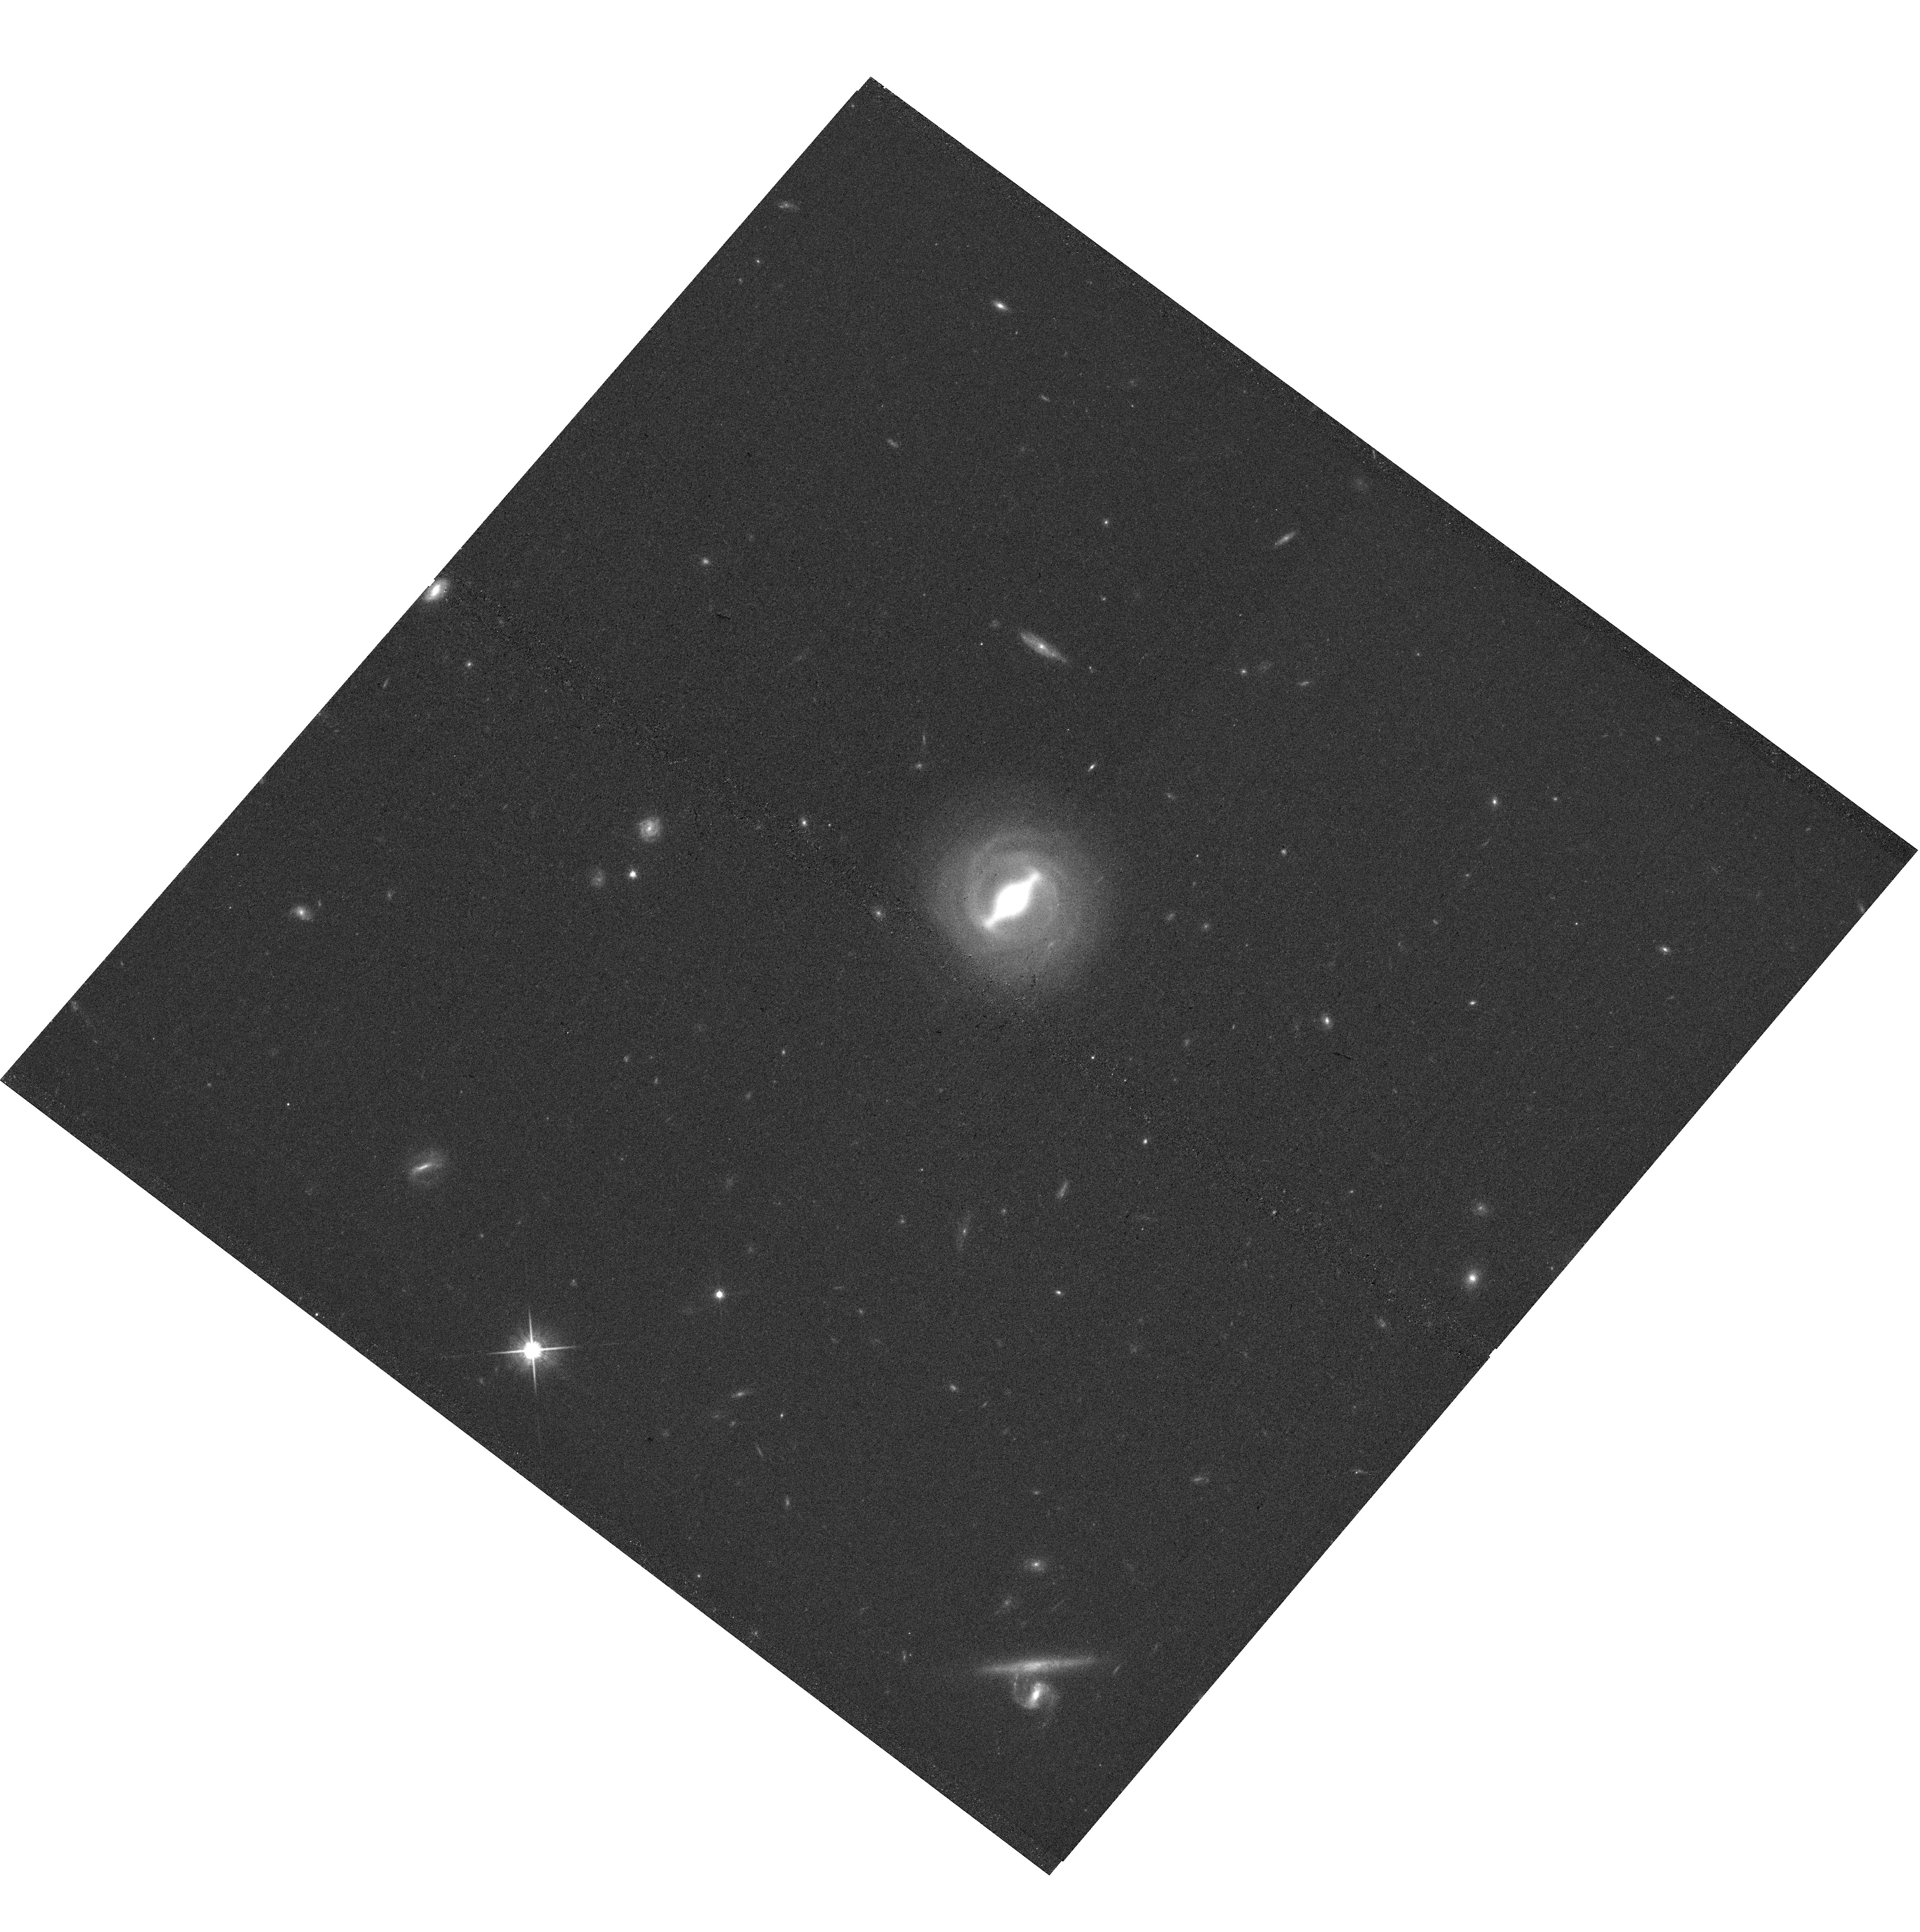
Target: L42
Instrument: WFC3/UVIS
Filter: F814W
Exposure: 16 min
Observation ID: hst_15215_55_wfc3_uvis_f814w_idh255

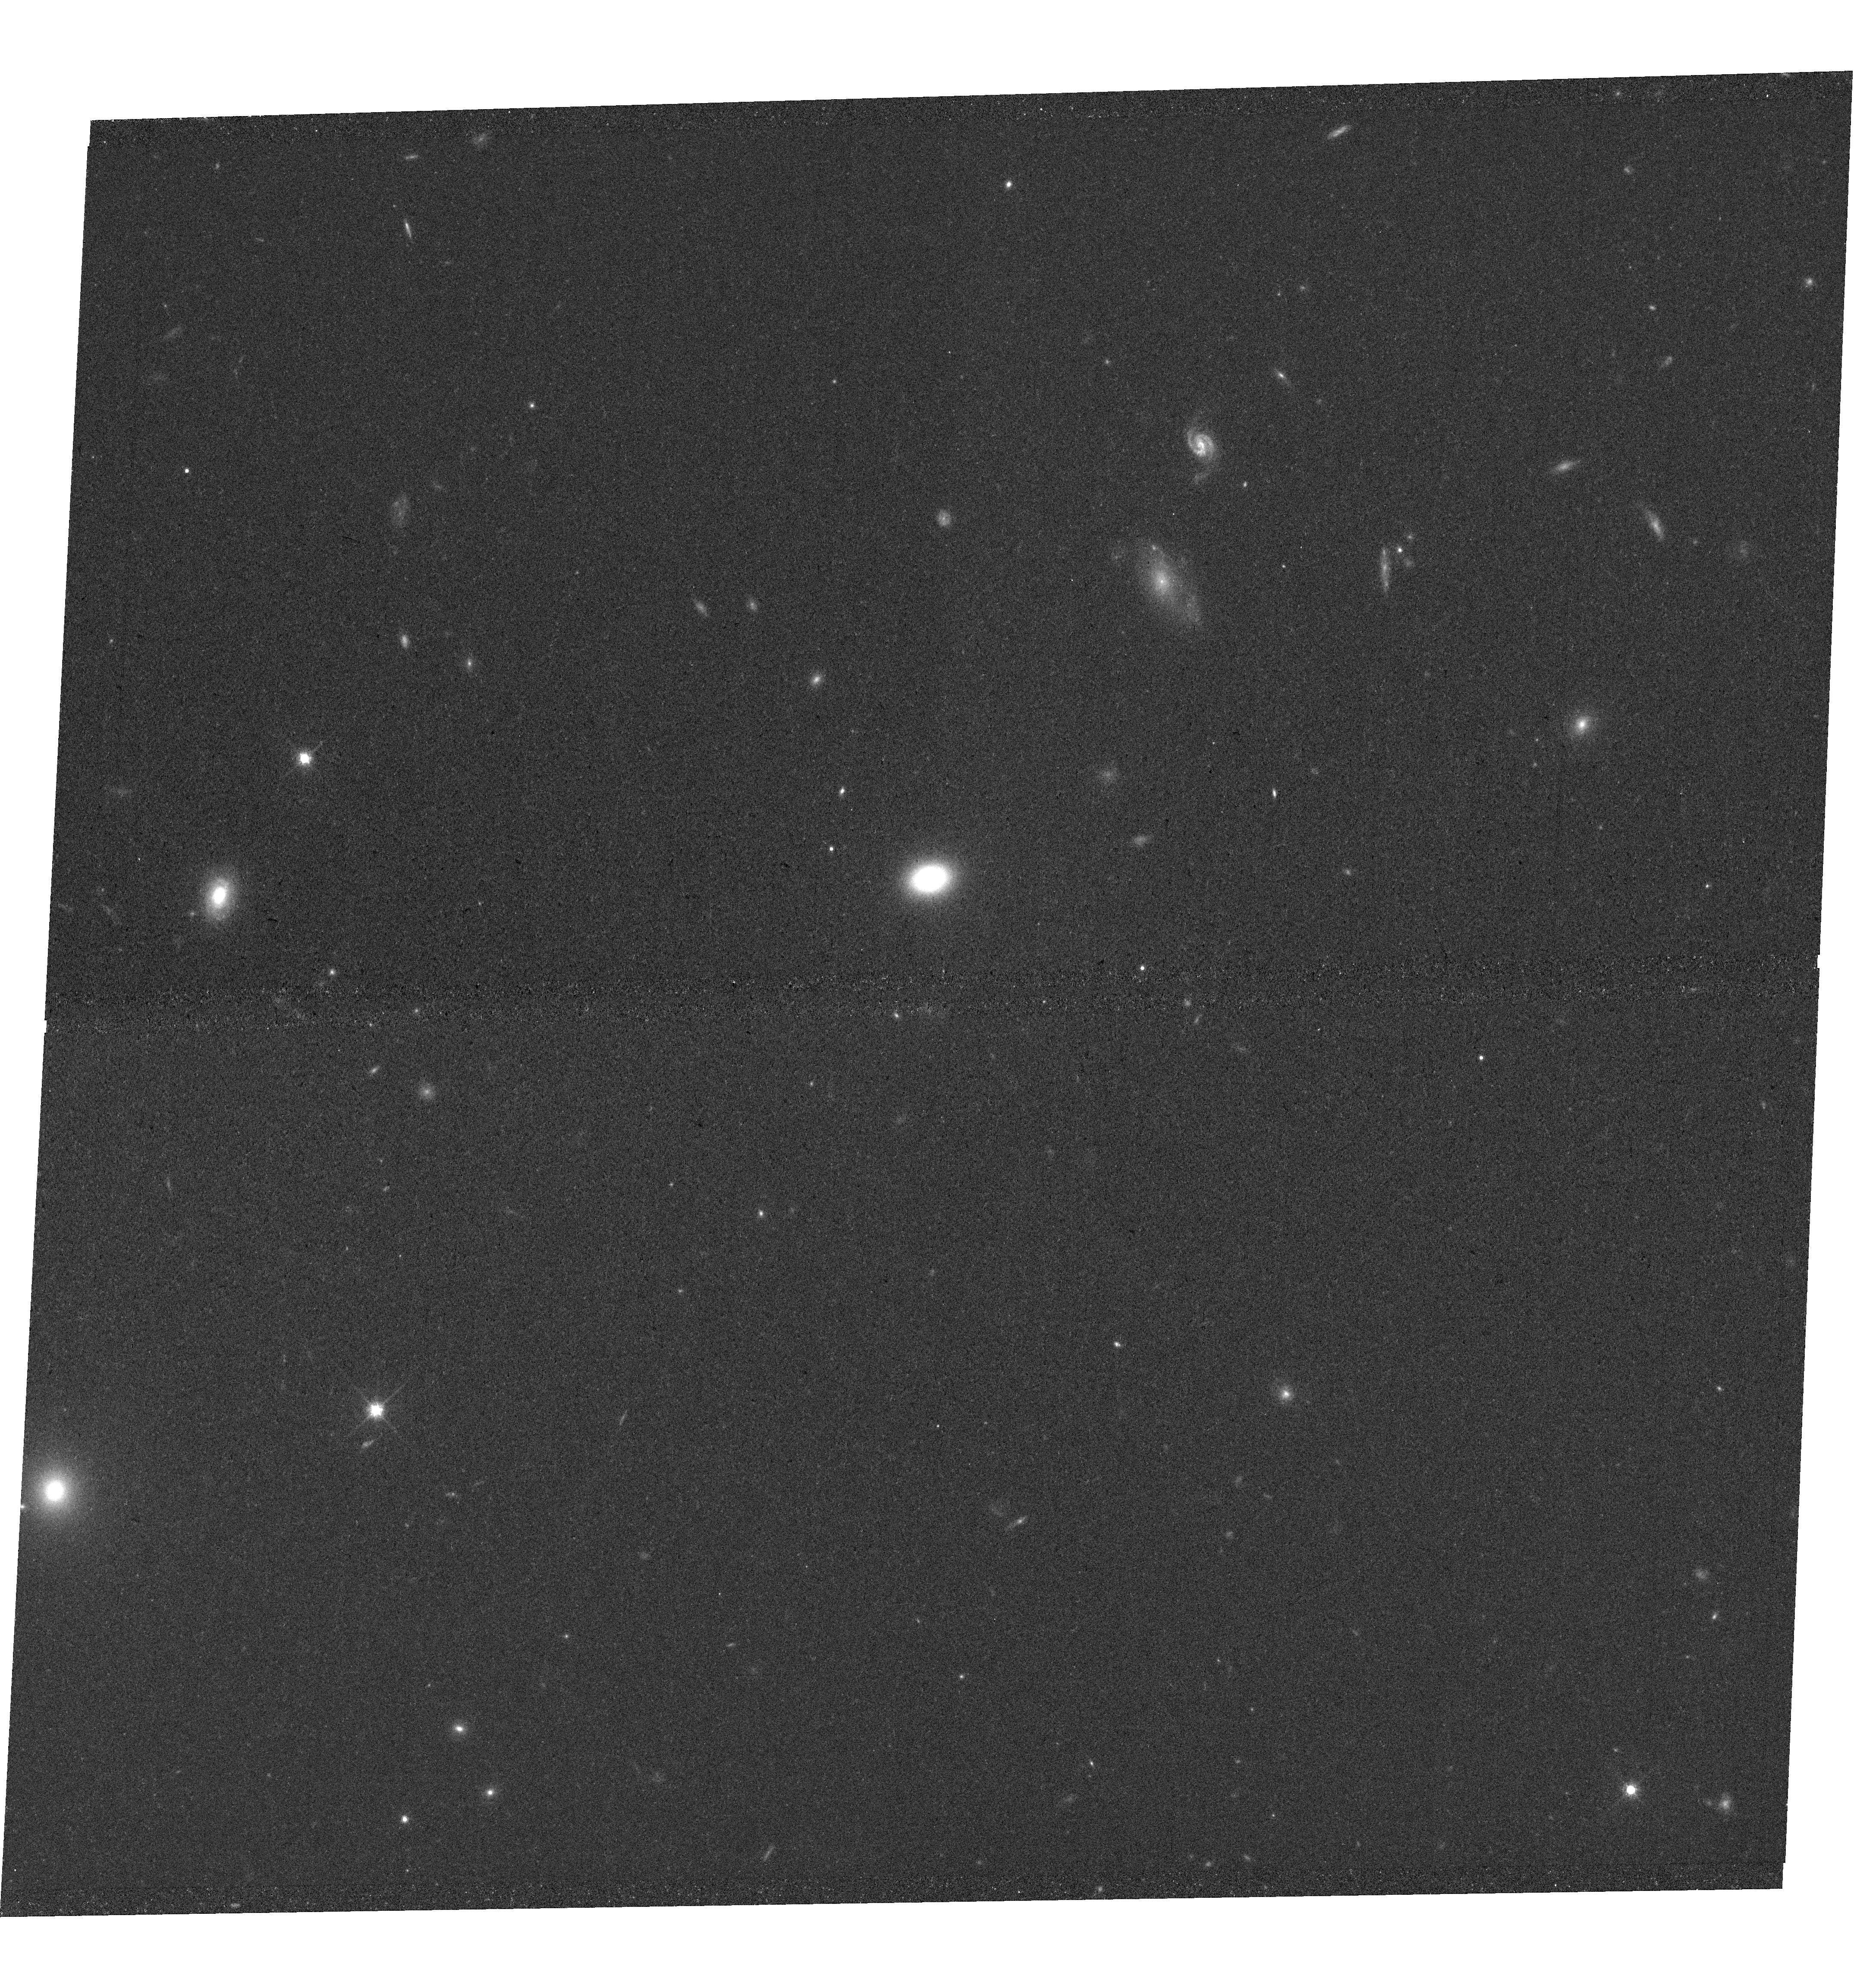
Target: L39
Instrument: WFC3/UVIS
Filter: F814W
Exposure: 17 min
Observation ID: hst_15215_72_wfc3_uvis_f814w_idh272

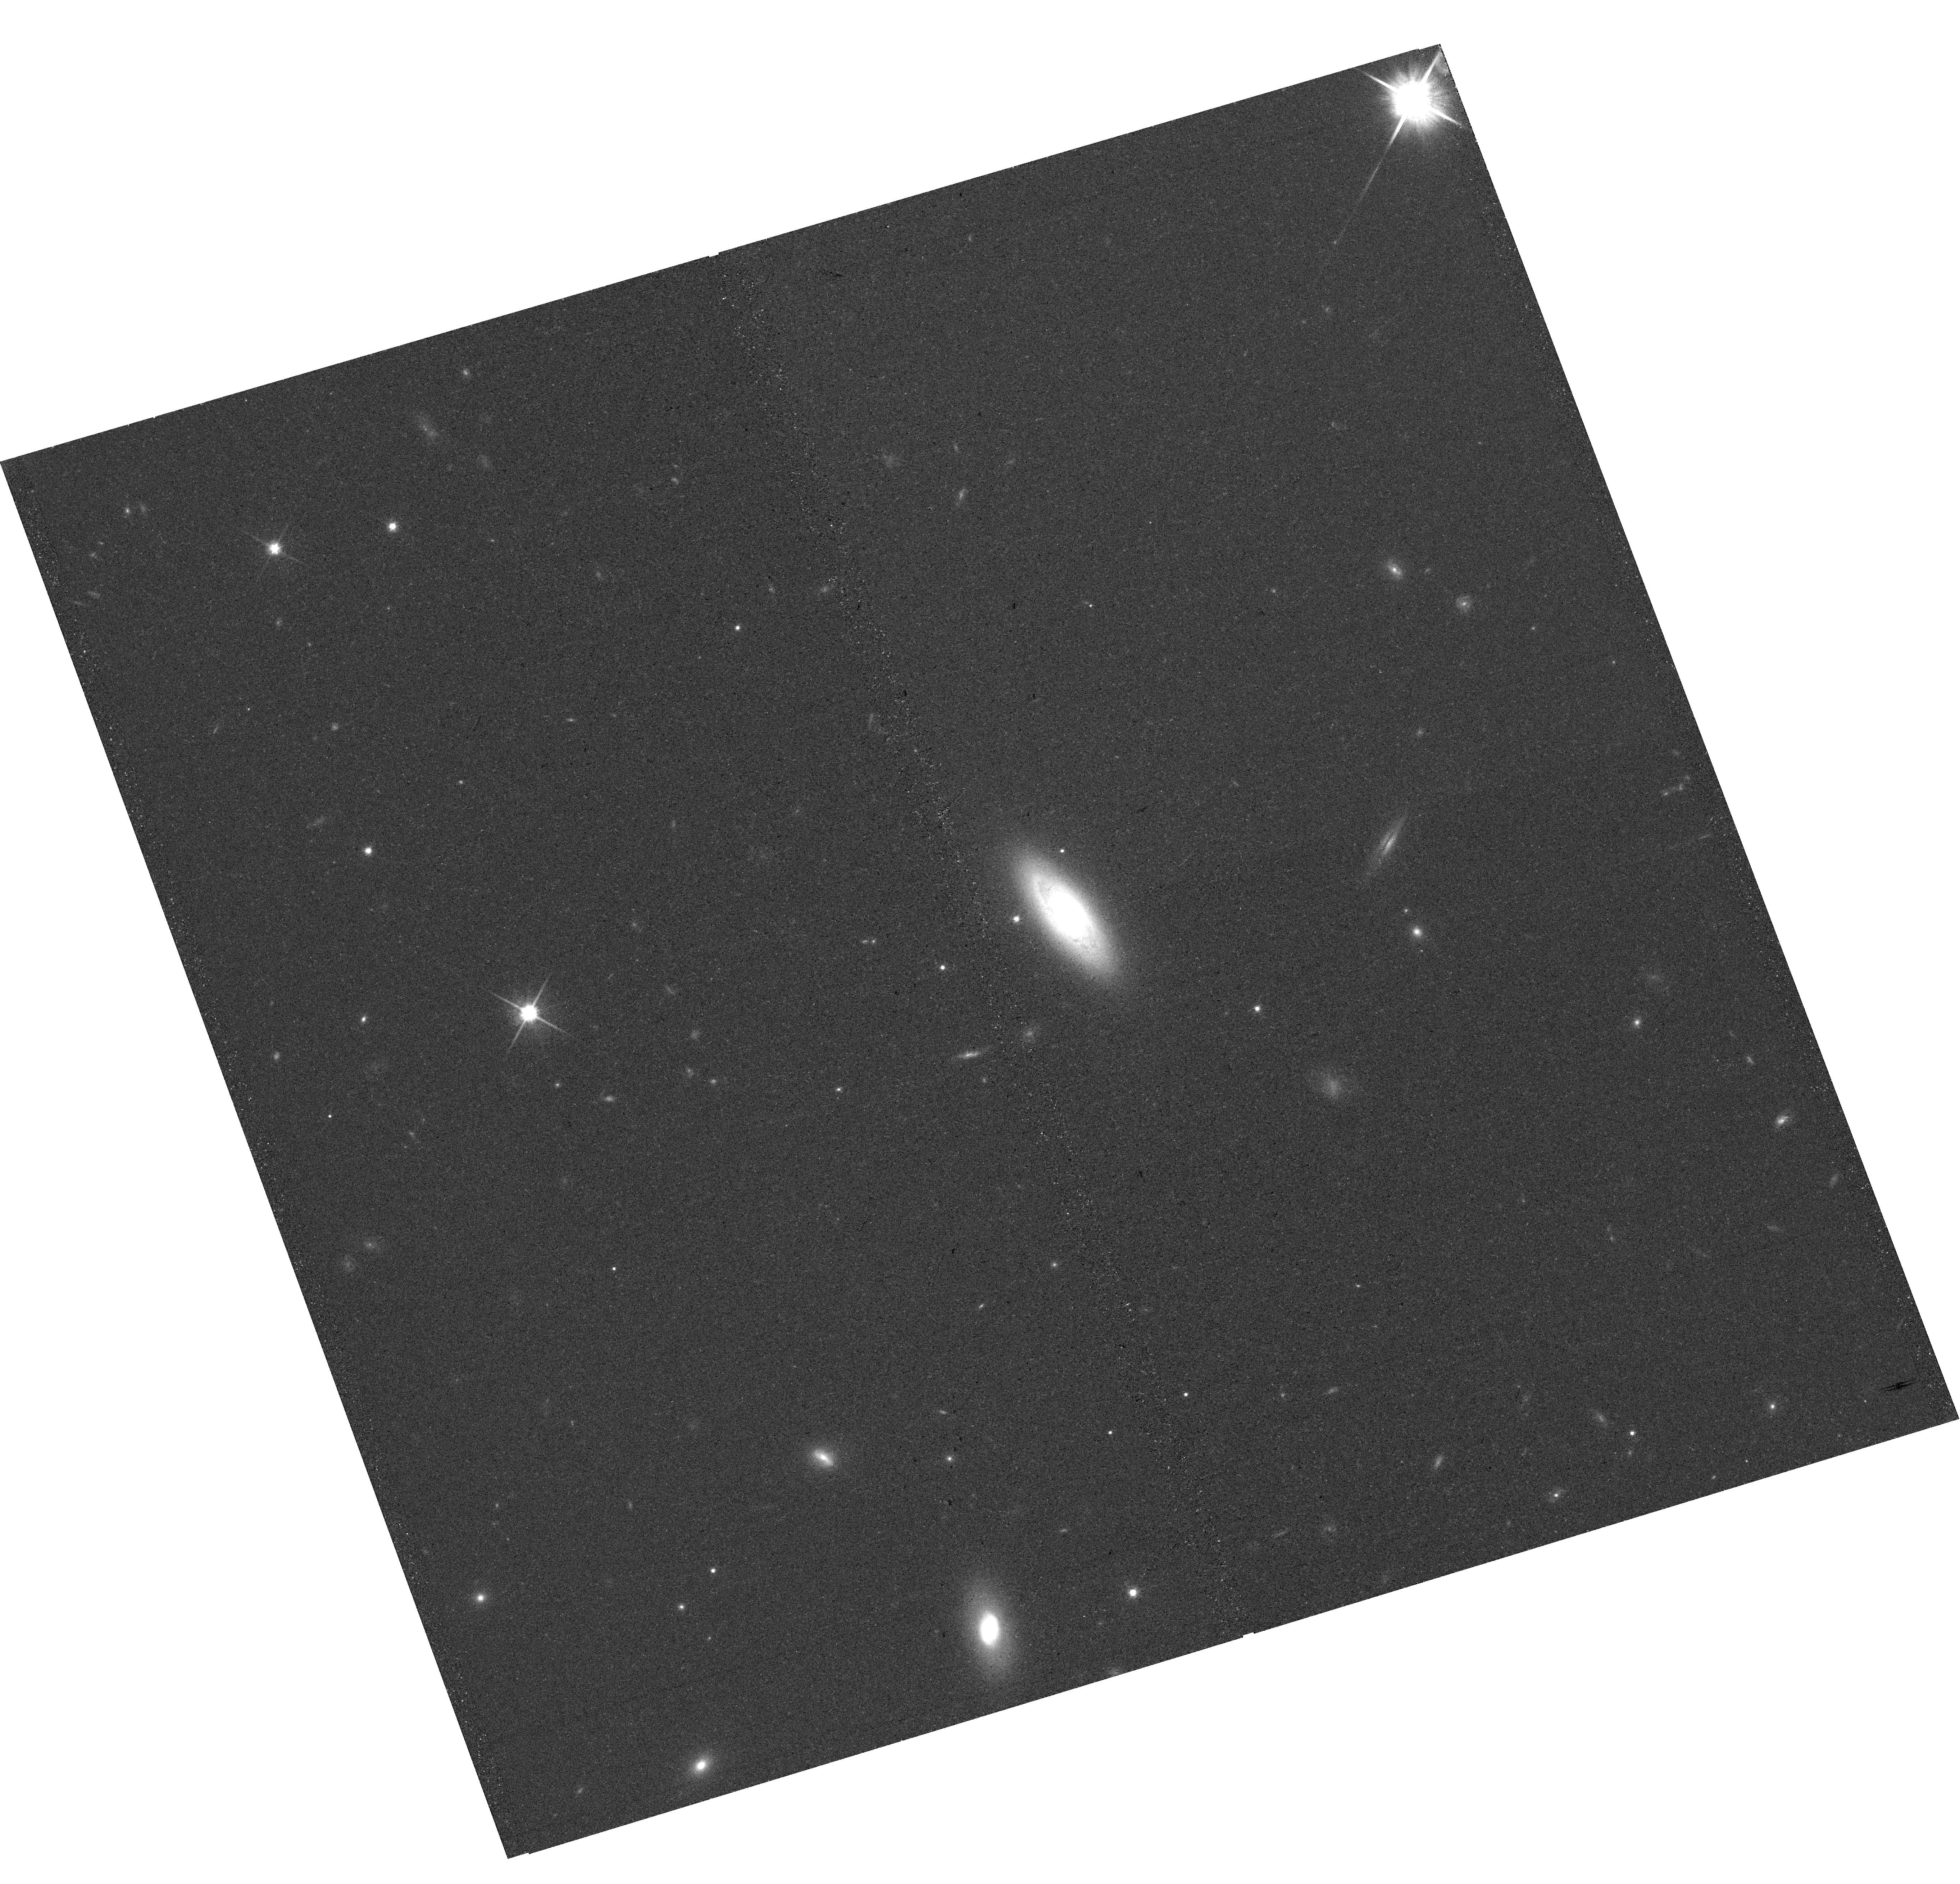
Target: L77
Instrument: WFC3/UVIS
Filter: F814W
Exposure: 15 min
Observation ID: hst_15215_21_wfc3_uvis_f814w_idh221

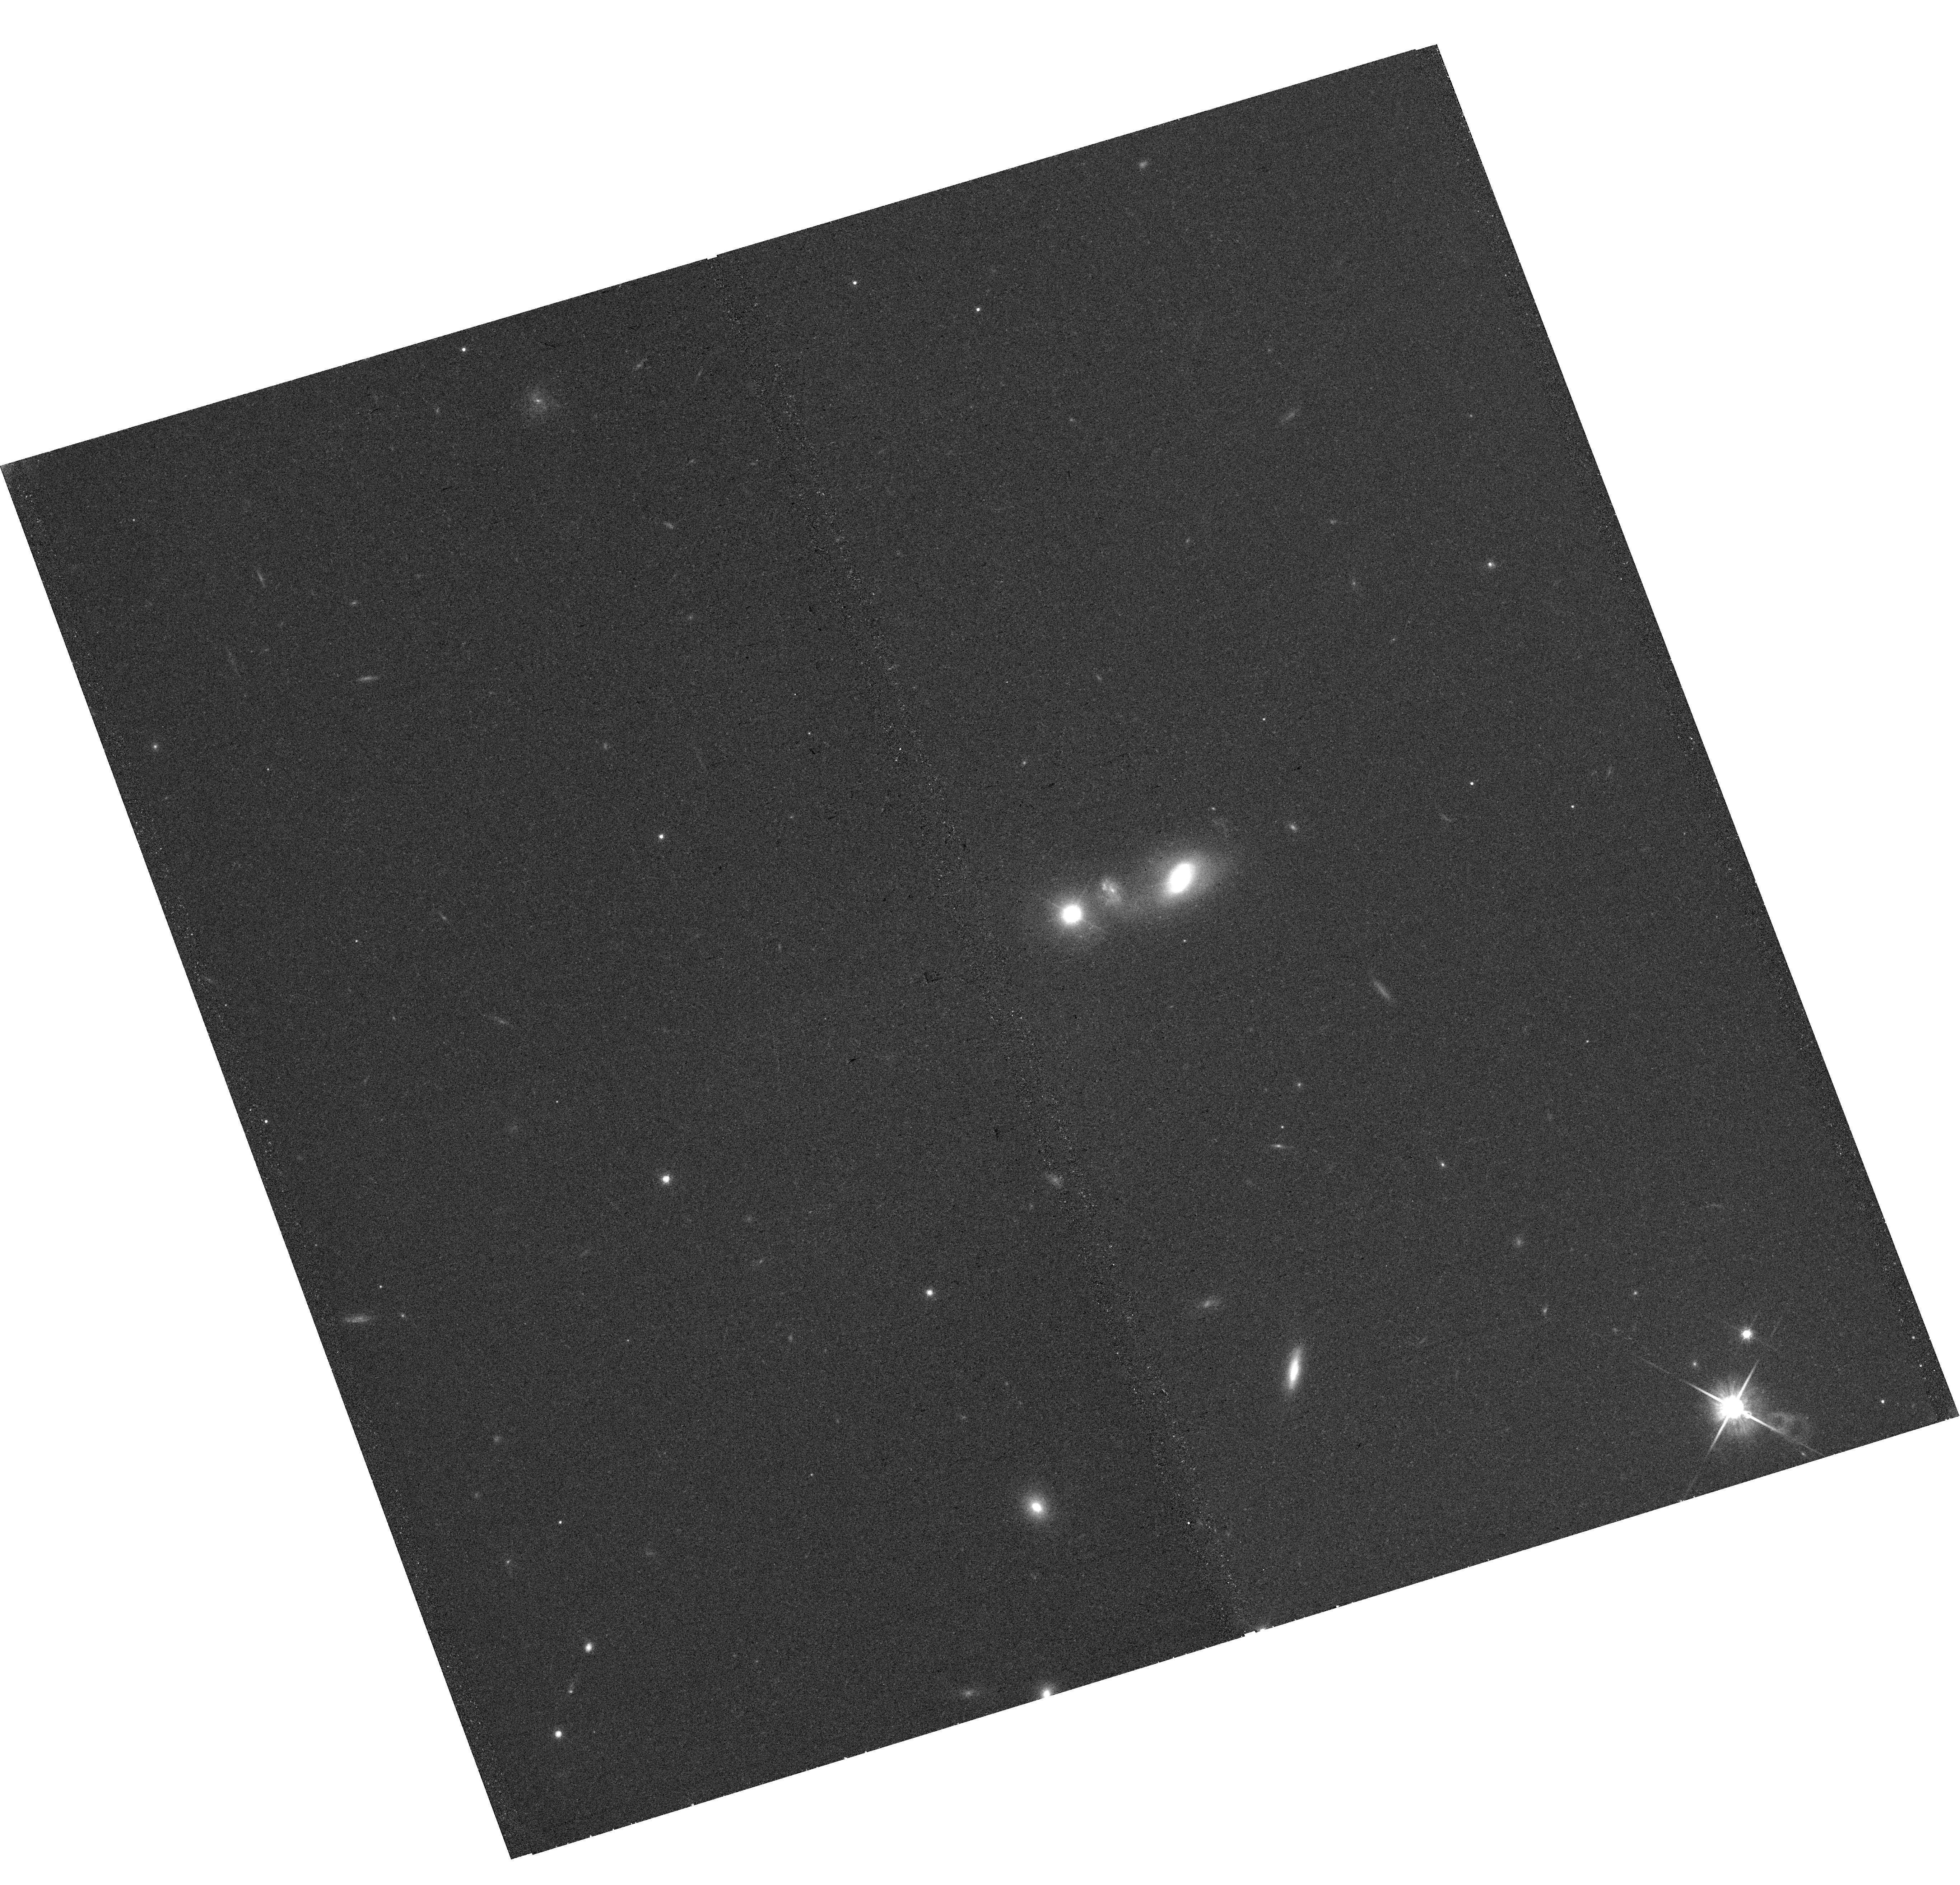
Target: L108
Instrument: WFC3/UVIS
Filter: F814W
Exposure: 16 min
Observation ID: hst_15215_35_wfc3_uvis_f814w_idh235

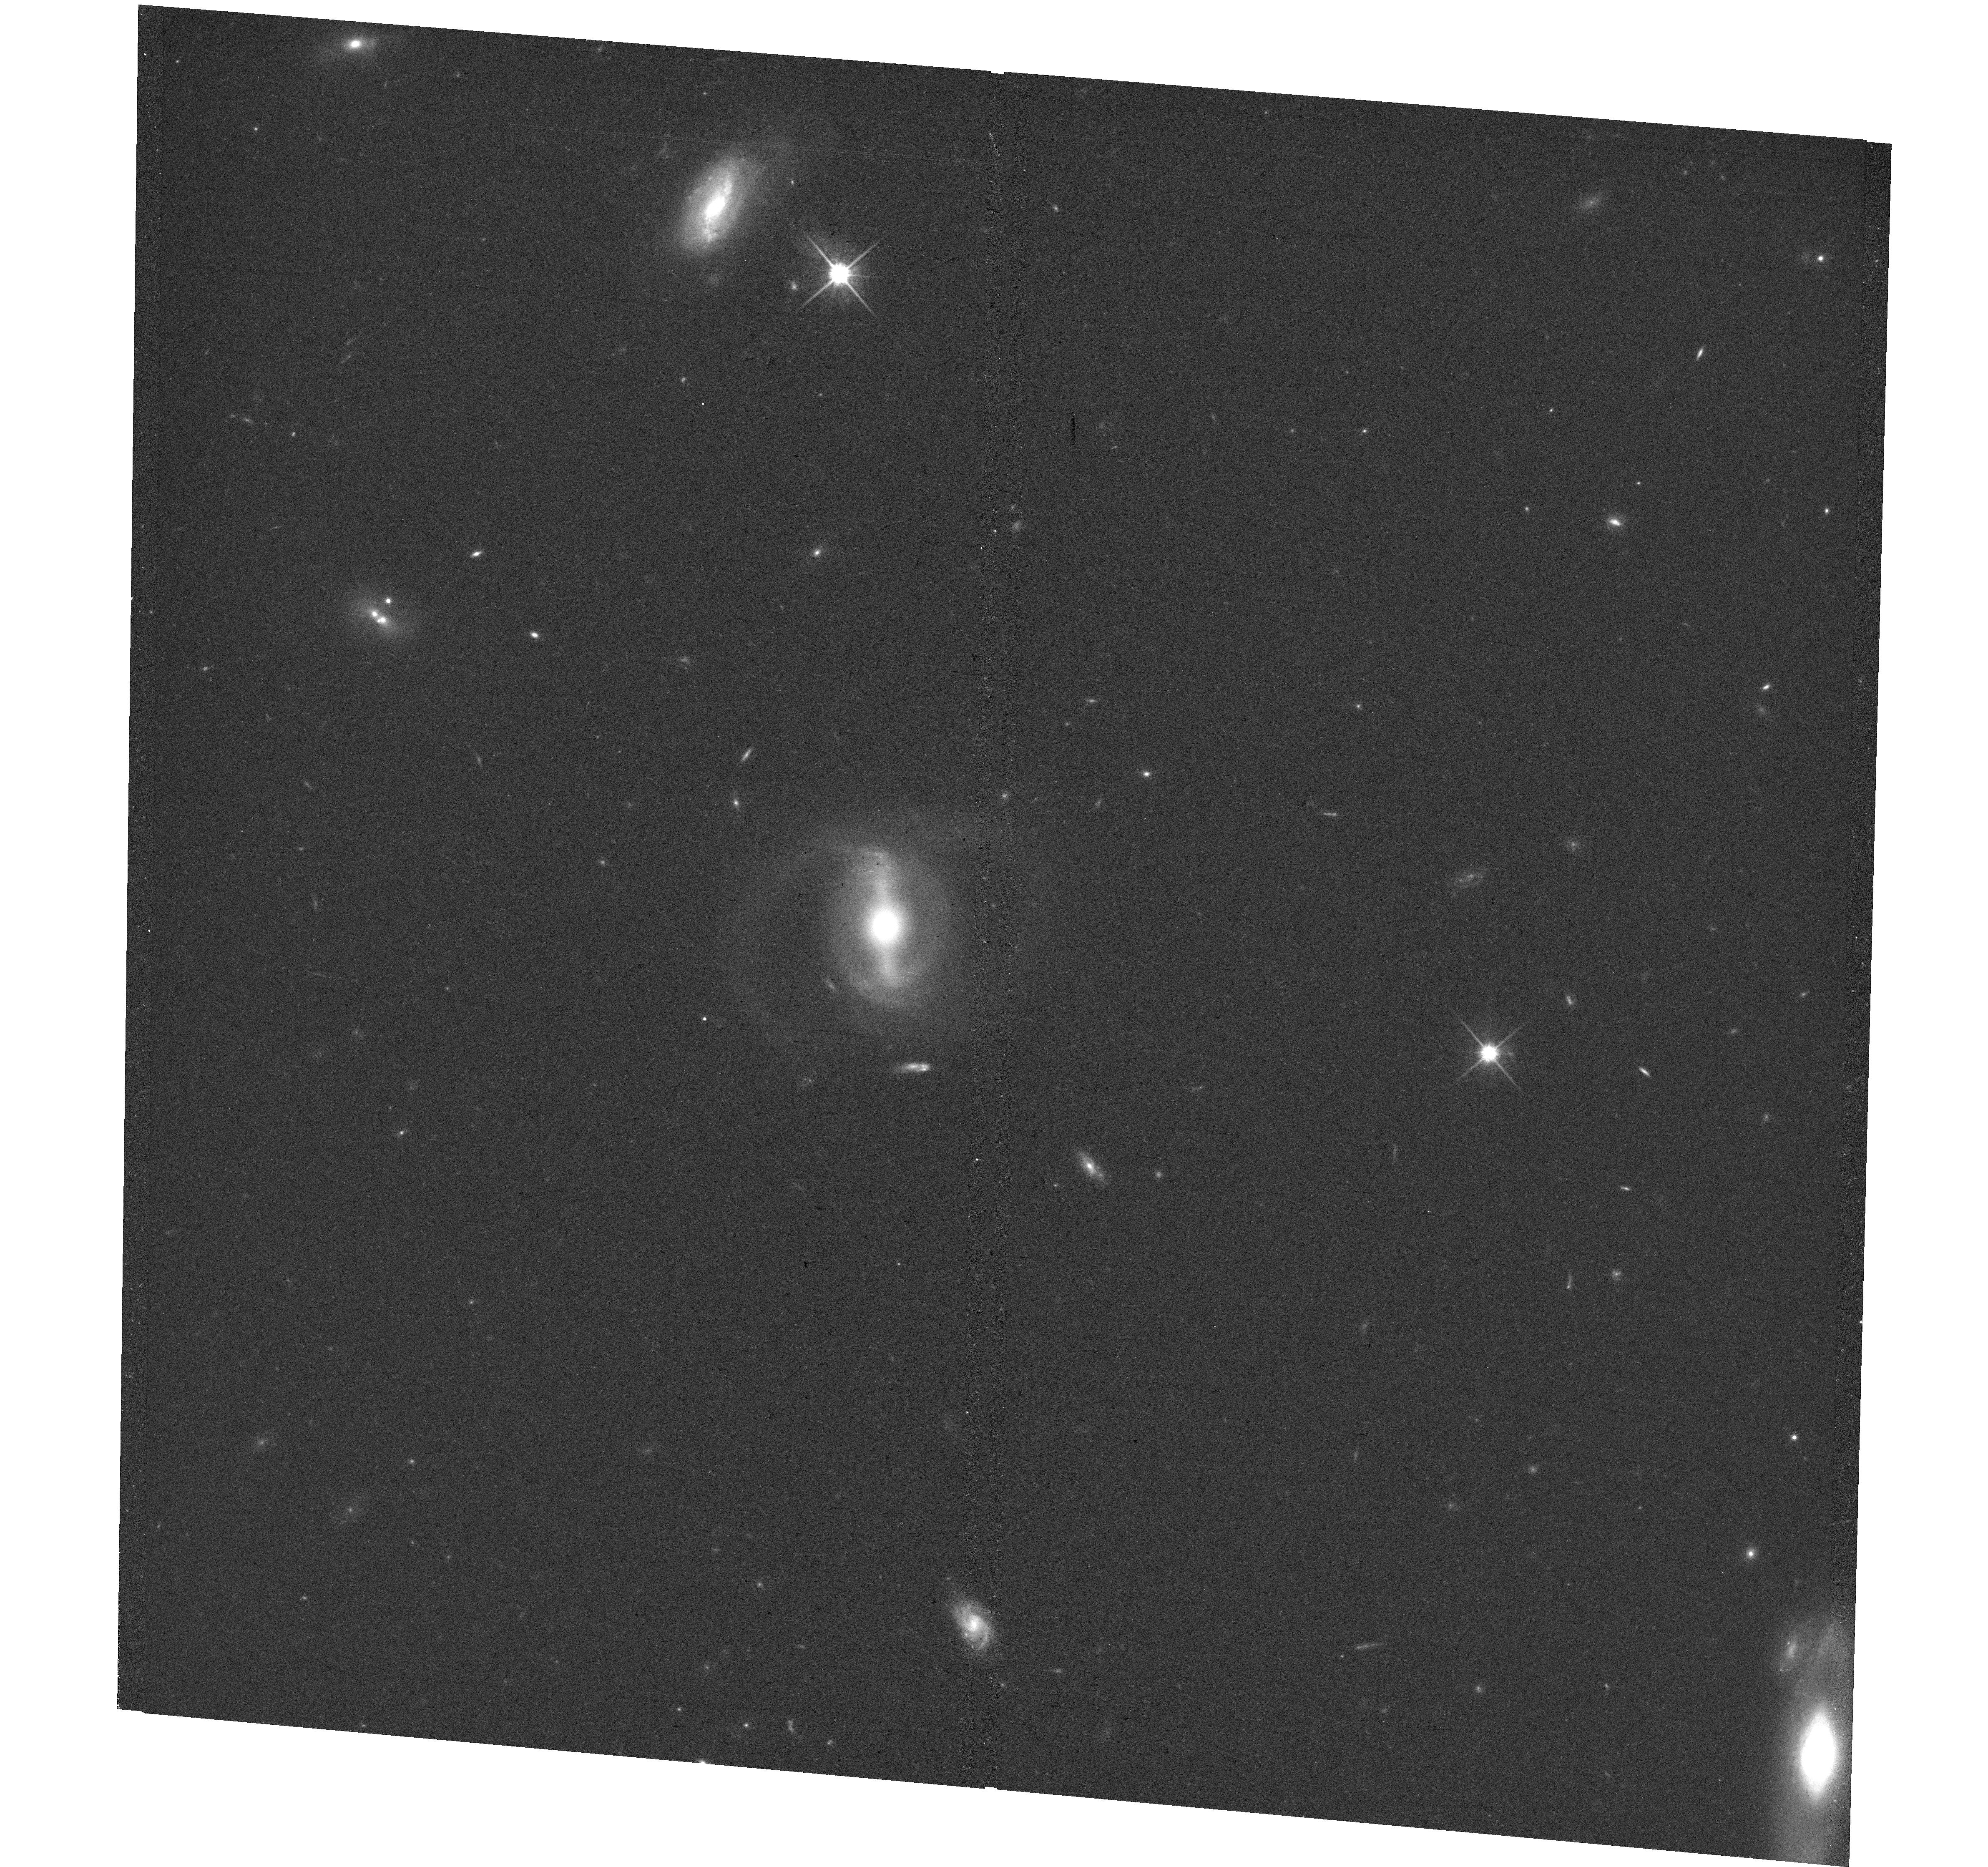
Target: L177
Instrument: WFC3/UVIS
Filter: F814W
Exposure: 17 min
Observation ID: hst_15215_73_wfc3_uvis_f814w_idh273

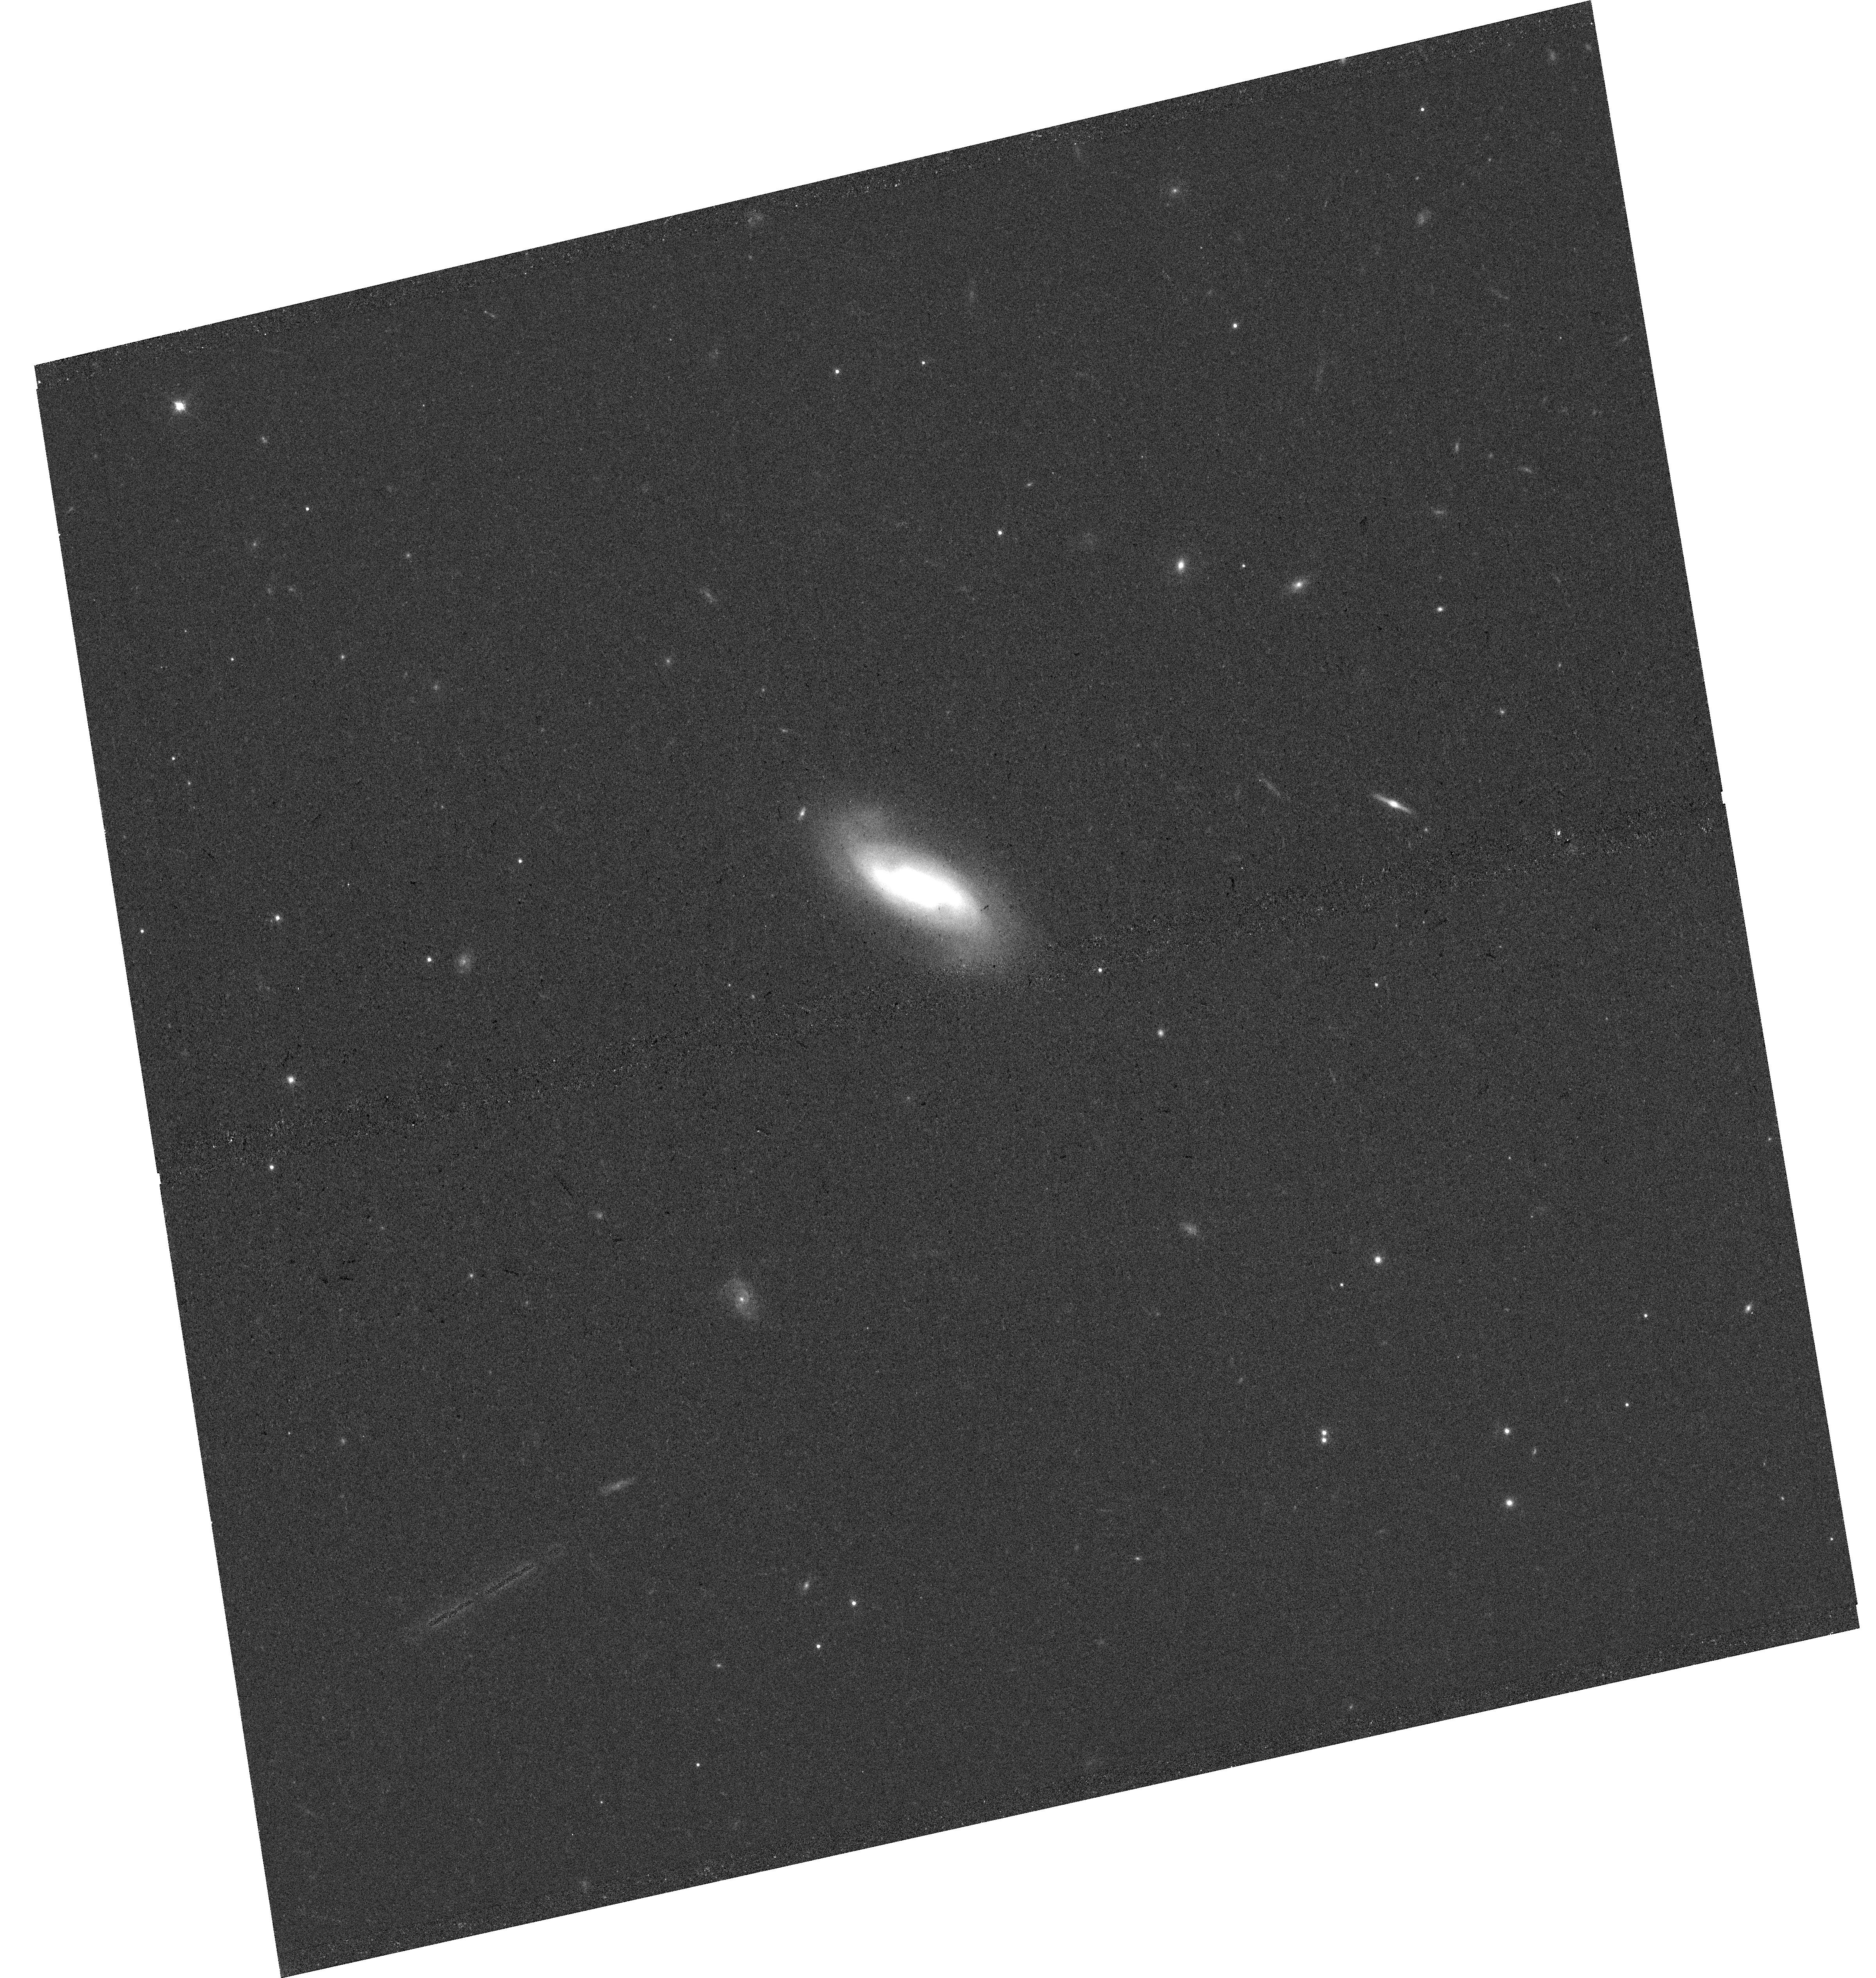
Target: L51
Instrument: WFC3/UVIS
Filter: F814W
Exposure: 17 min
Observation ID: hst_15215_66_wfc3_uvis_f814w_idh266

A Local Baseline of the Black Hole Mass - Host Galaxy Scaling Relations for Active Galaxies (PI: Bennert, Vardha N.)

The discovery of relations between supermassive black holes (BHs) and their host-galaxy properties has sparked many observational studies pertaining both to the local Universe and cosmic history. Nevertheless, a clear understanding of their origin and fundamental drivers still eludes us. Studying the evolution of these relations depends on our understanding of the slope and scatter of local relations for active galaxies (AGNs). We propose a SNAP program of a unique sample of 84 local type-1 AGNs, spanning a wide range of BH masses (MBH), morphologies, and stellar masses. The high resolution WFC3/F814W images are essential for a detailed decomposition of the host-galaxy in the presence of a bright AGN point source, resulting in precise measurements of the different host-galaxy components and AGN luminosity free of host-galaxy contamination for a robust determination of MBH. When complemented with spatially-resolved Keck spectra to determine stellar-velocity dispersion within bulge effective radius, this yields a most complete baseline of host-galaxy properties over the entire range of MBH scaling relations. A typical SNAP completion rate results in a sample of ~30 objects which will be used to calibrate existing Gemini NIRI and SDSS images. We will study slope and scatter of the relations, dependencies and fundamental drivers. The frequency of pseudo-bulges, bars, and (minor) mergers will reveal the dominant growth mechanism of spheroids. The homogeneous sample will identify any selection biases in the reverberation-mapped AGN sample which serves as a MBH calibrator for the entire Universe. Results will be compared with state-of-the-art semi-analytical models.